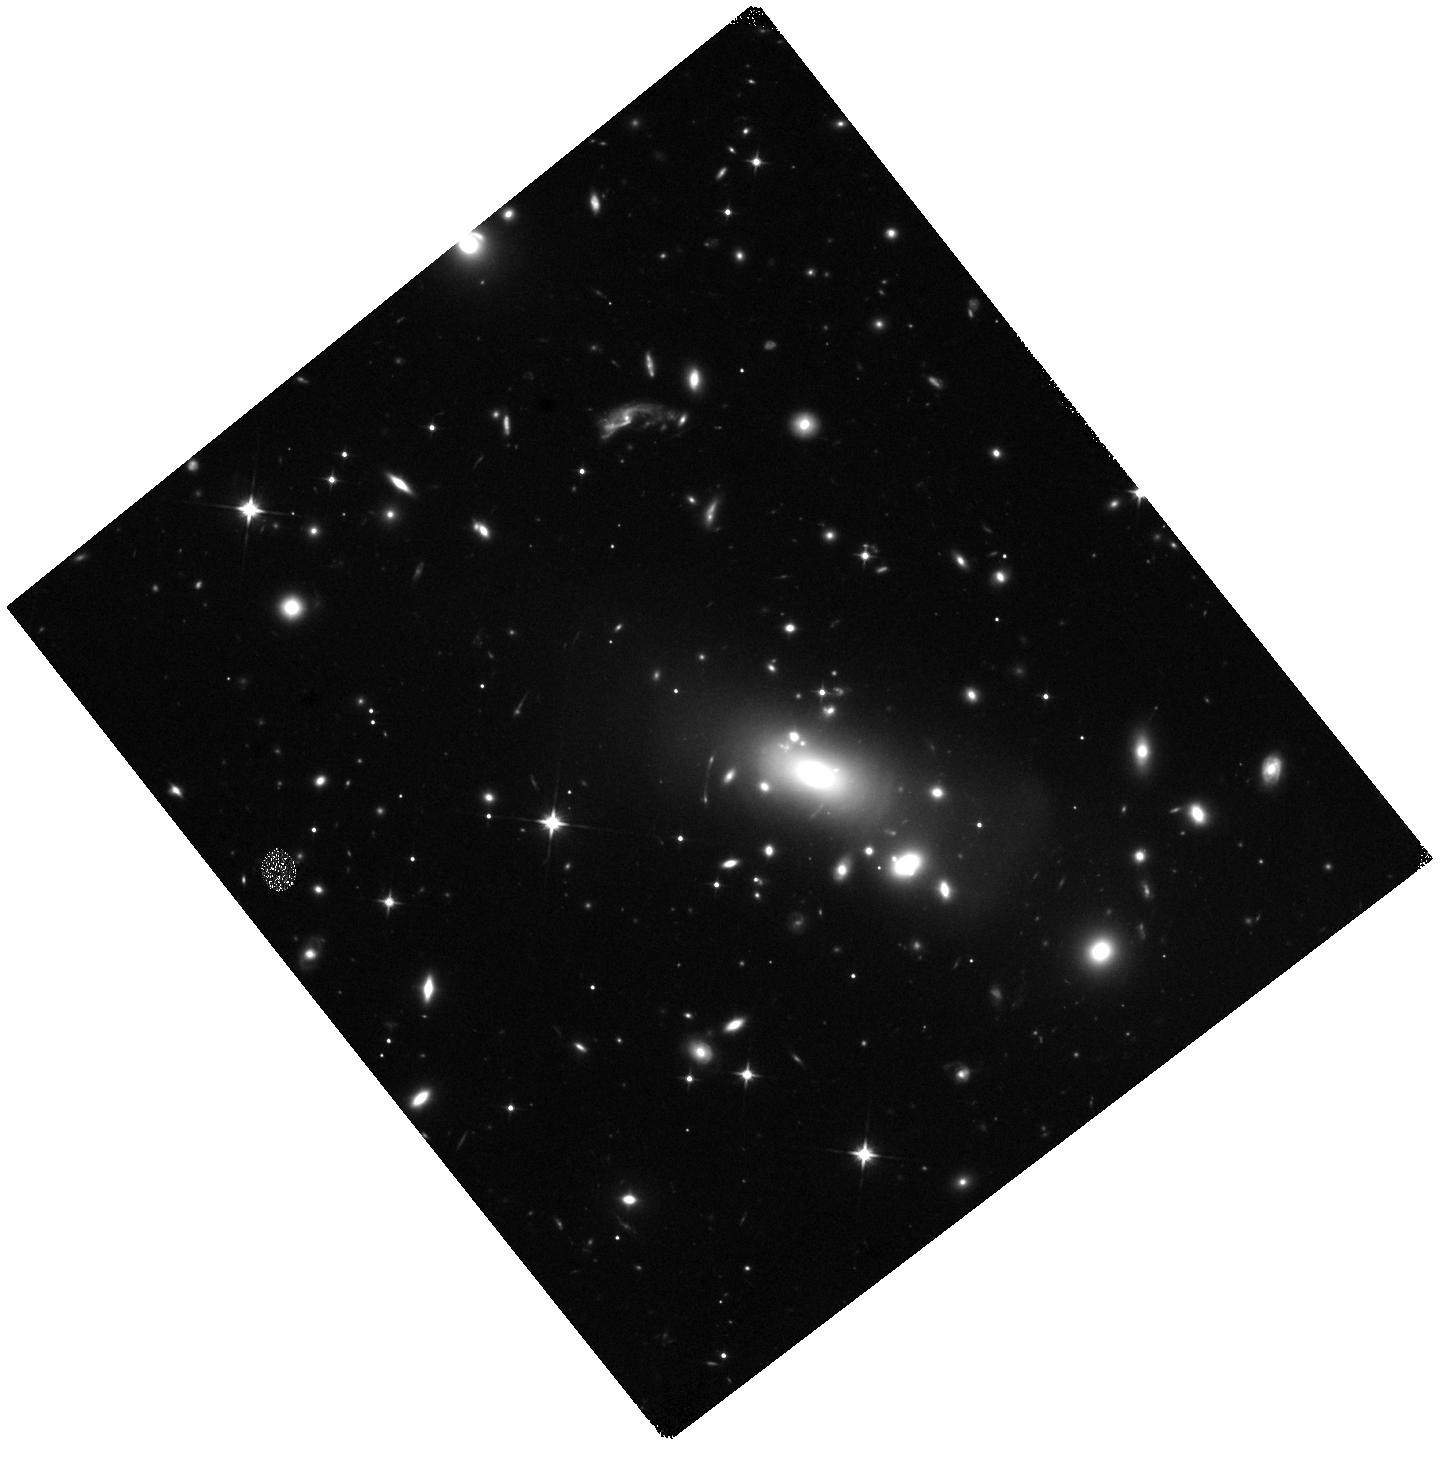
Target: LENSED-SN-1. Instrument: WFC3/IR. Filter: F110W. Exposure: 18 min. Observation ID: hst_16264_14_wfc3_ir_f110w_iebc14

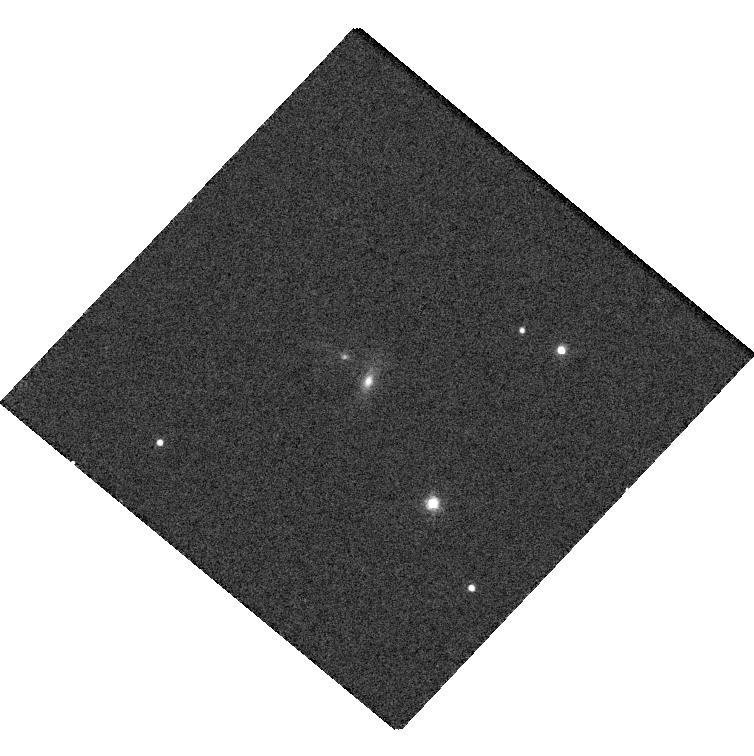
Target: SNZWICKY. Instrument: WFC3/UVIS. Filter: F625W. Exposure: 5 min. Observation ID: hst_16264_17_wfc3_uvis_f625w_iebc17

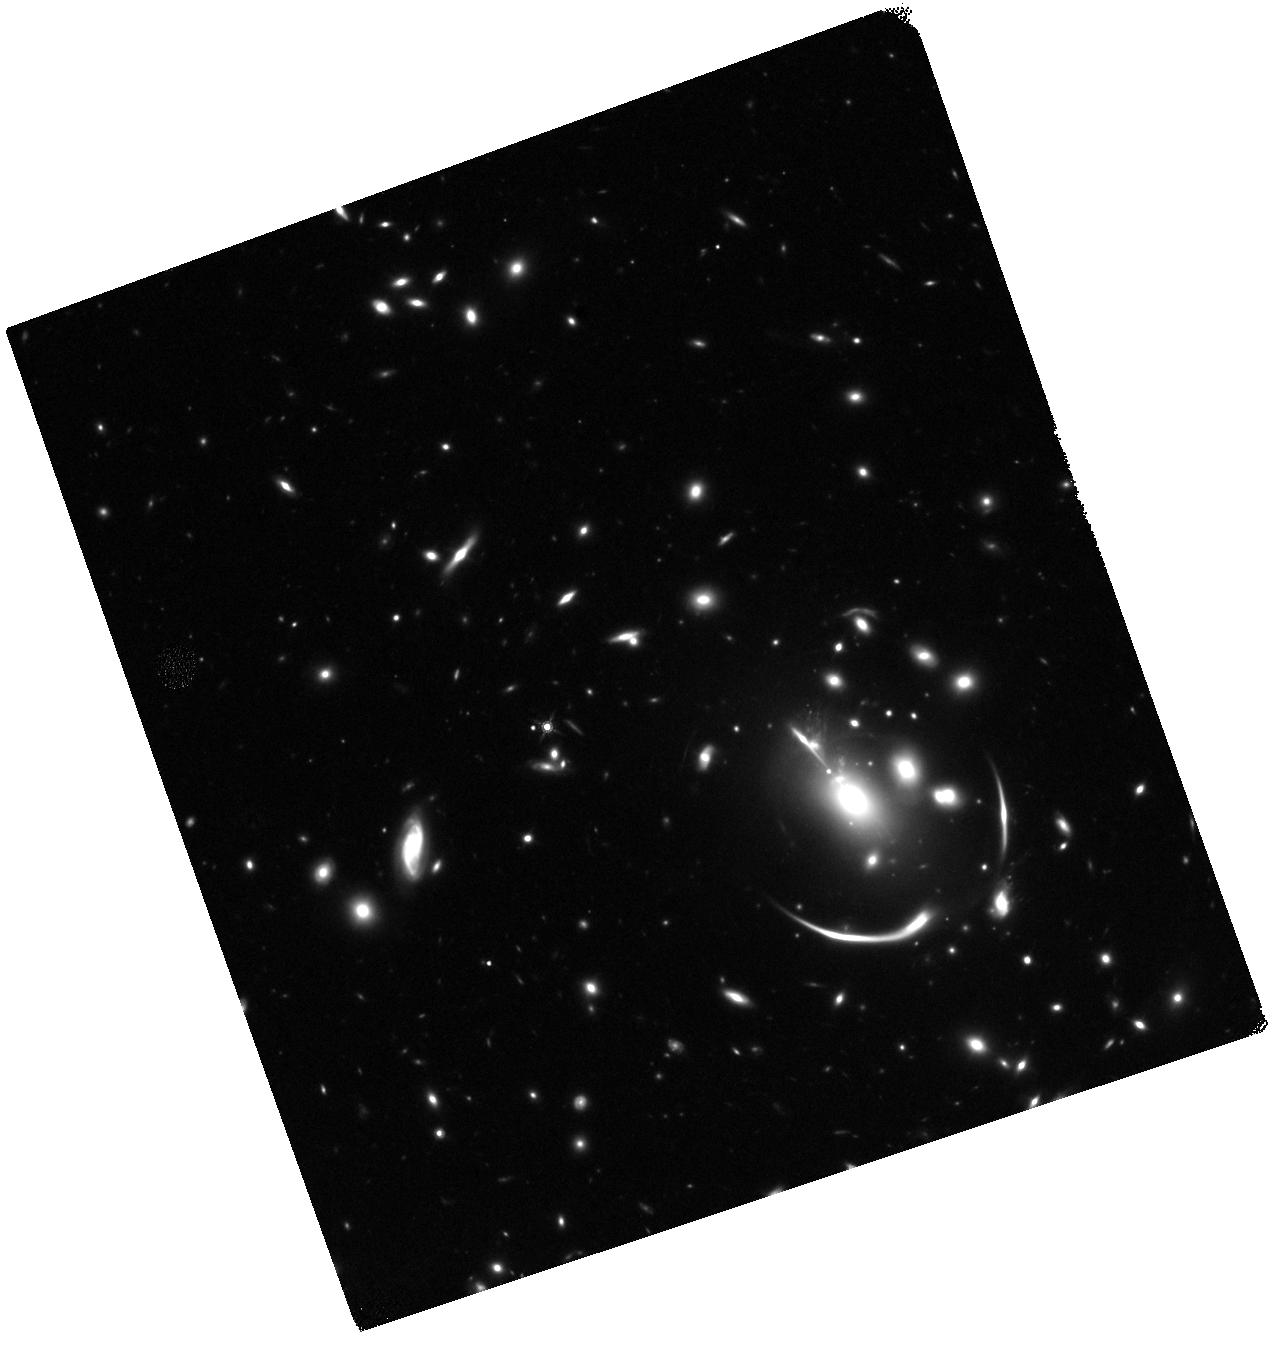
Target: REQUIEM2-TARGET. Instrument: WFC3/IR. Filter: F160W. Exposure: 38 min. Observation ID: hst_16264_31_wfc3_ir_f160w_iebc31

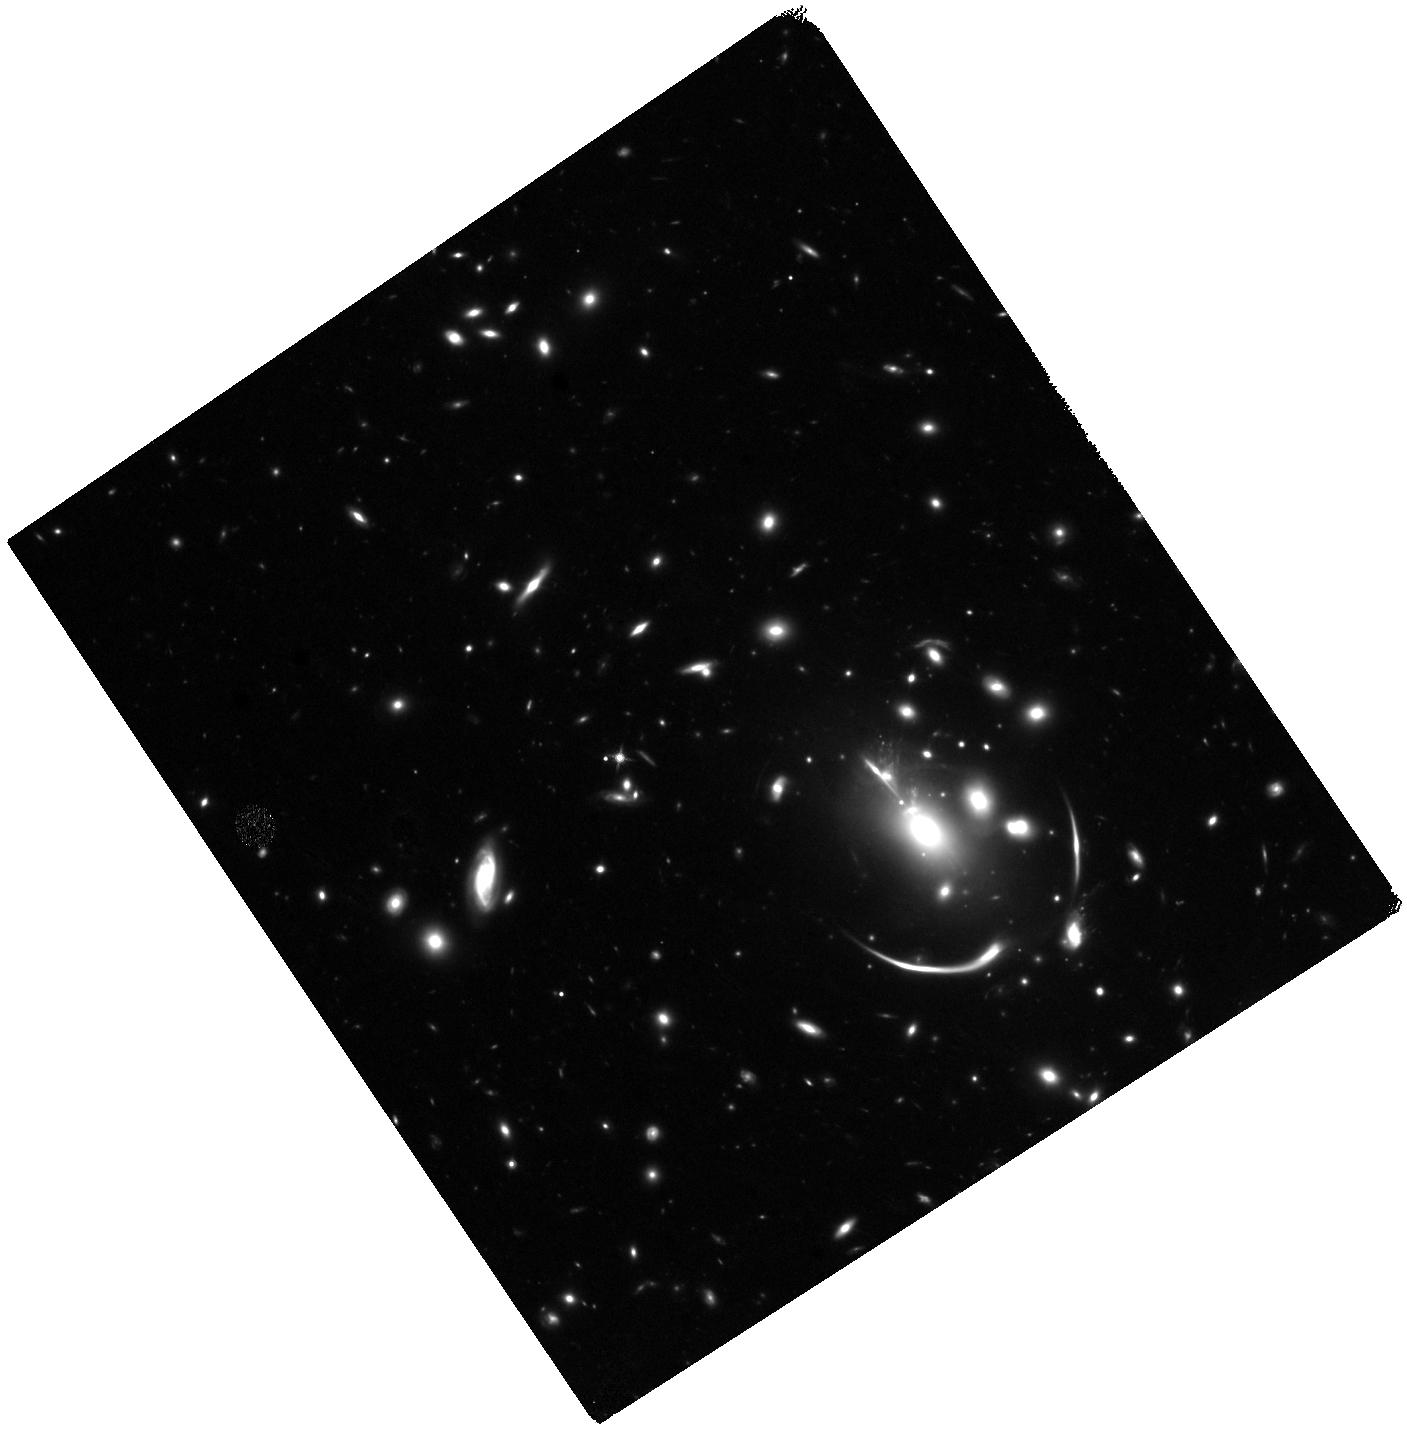
Target: REQUIEM2-TARGET. Instrument: WFC3/IR. Filter: F125W. Exposure: 1.3 h. Observation ID: hst_16264_32_wfc3_ir_f125w_iebc32

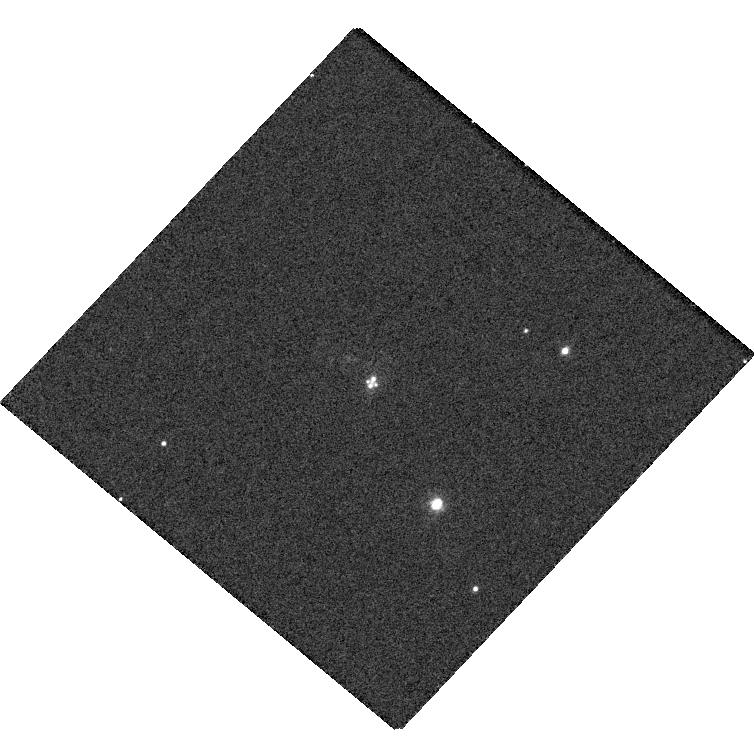
Target: SNZWICKY. Instrument: WFC3/UVIS. Filter: F475W. Exposure: 6 min. Observation ID: hst_16264_16_wfc3_uvis_f475w_iebc16

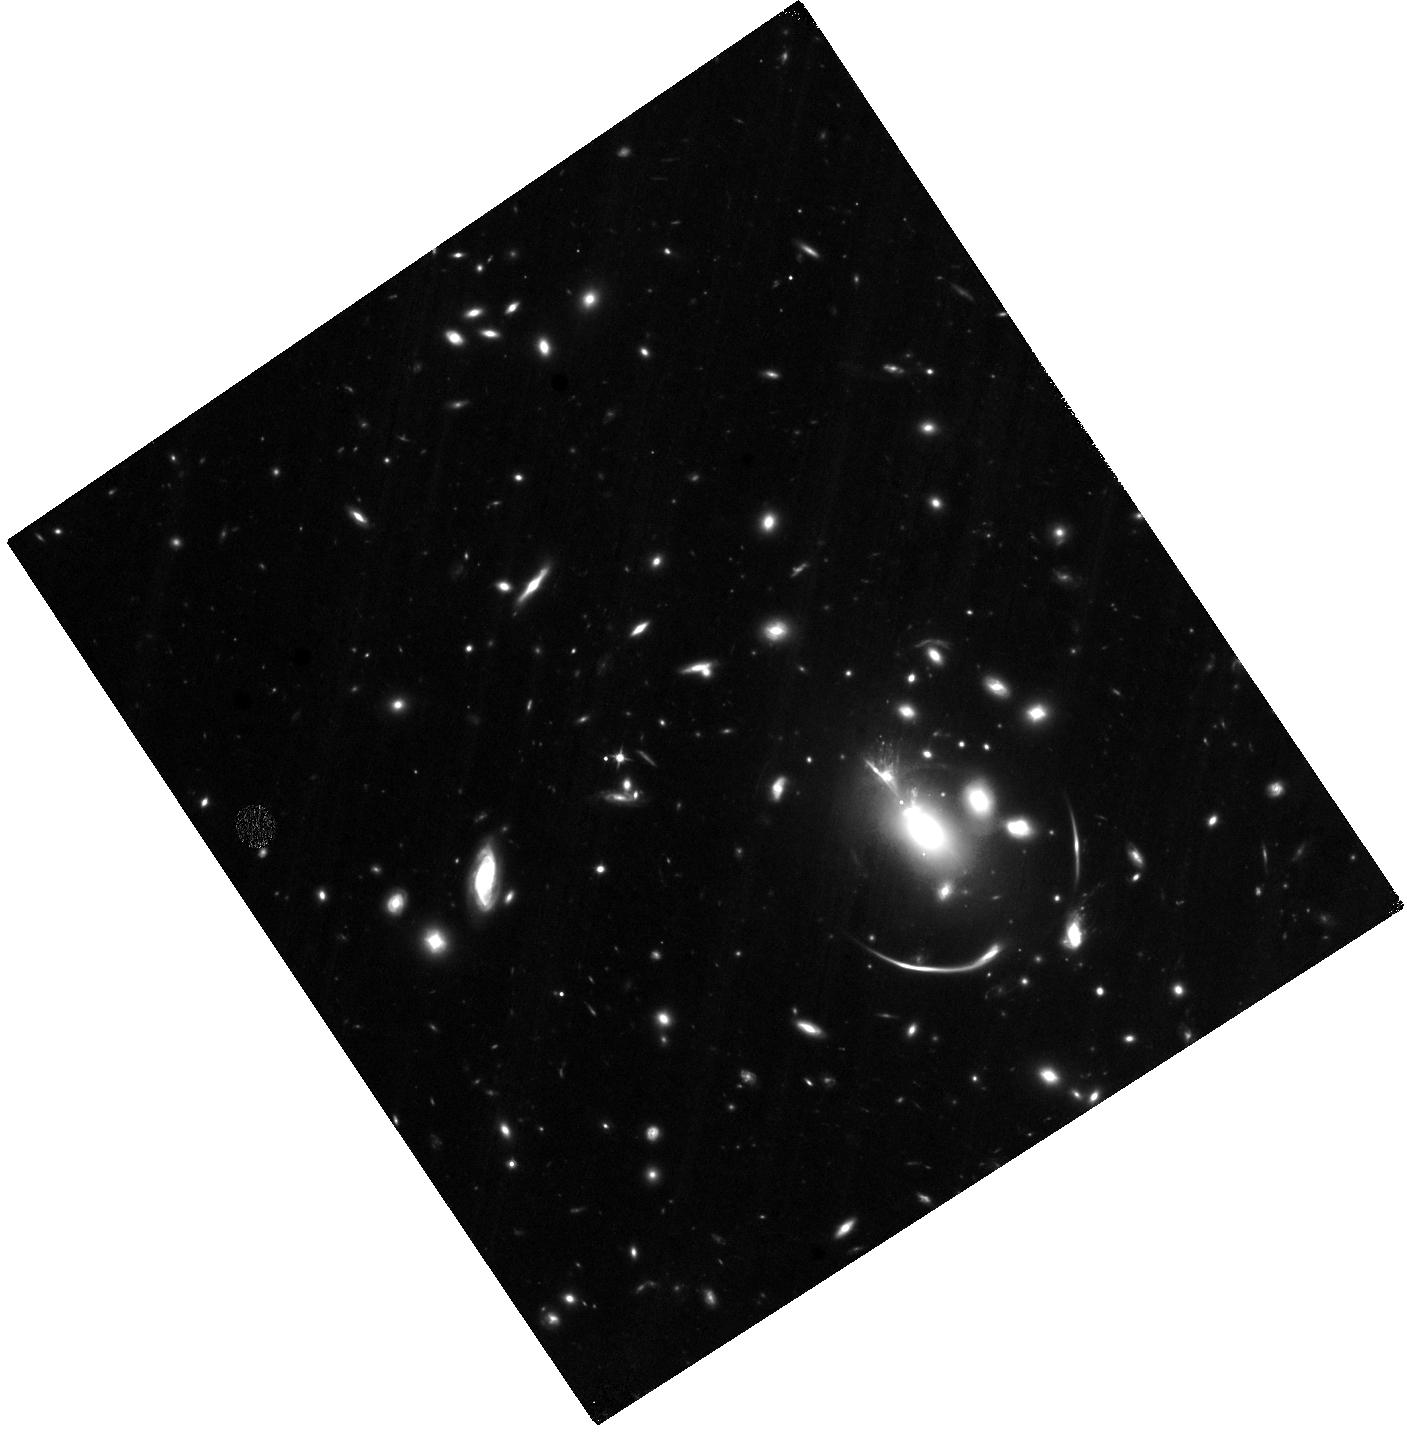
Target: REQUIEM2-TARGET. Instrument: WFC3/IR. Filter: F105W. Exposure: 2.6 h. Observation ID: hst_16264_32_wfc3_ir_f105w_iebc32

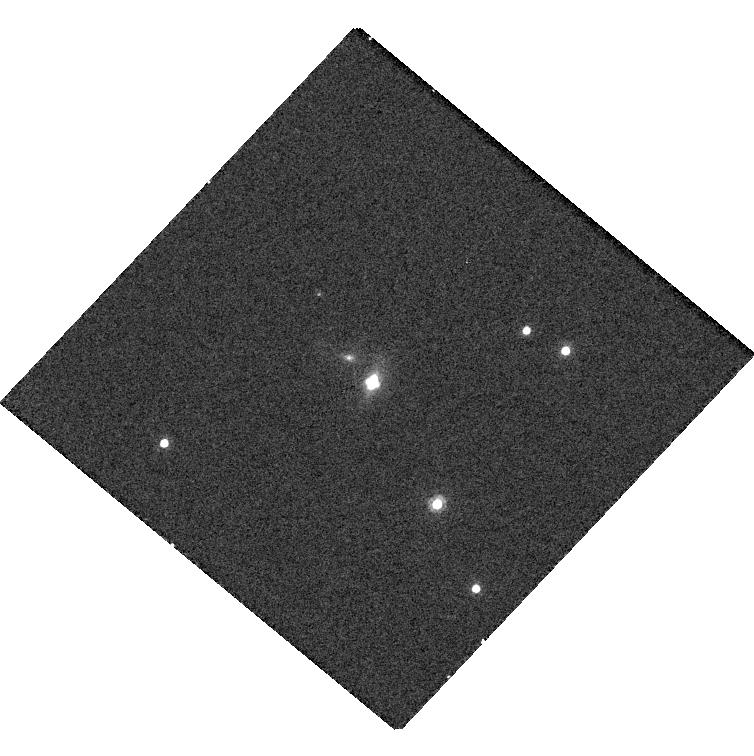
Target: SNZWICKY. Instrument: WFC3/UVIS. Filter: F814W. Exposure: 5 min. Observation ID: hst_16264_16_wfc3_uvis_f814w_iebc16

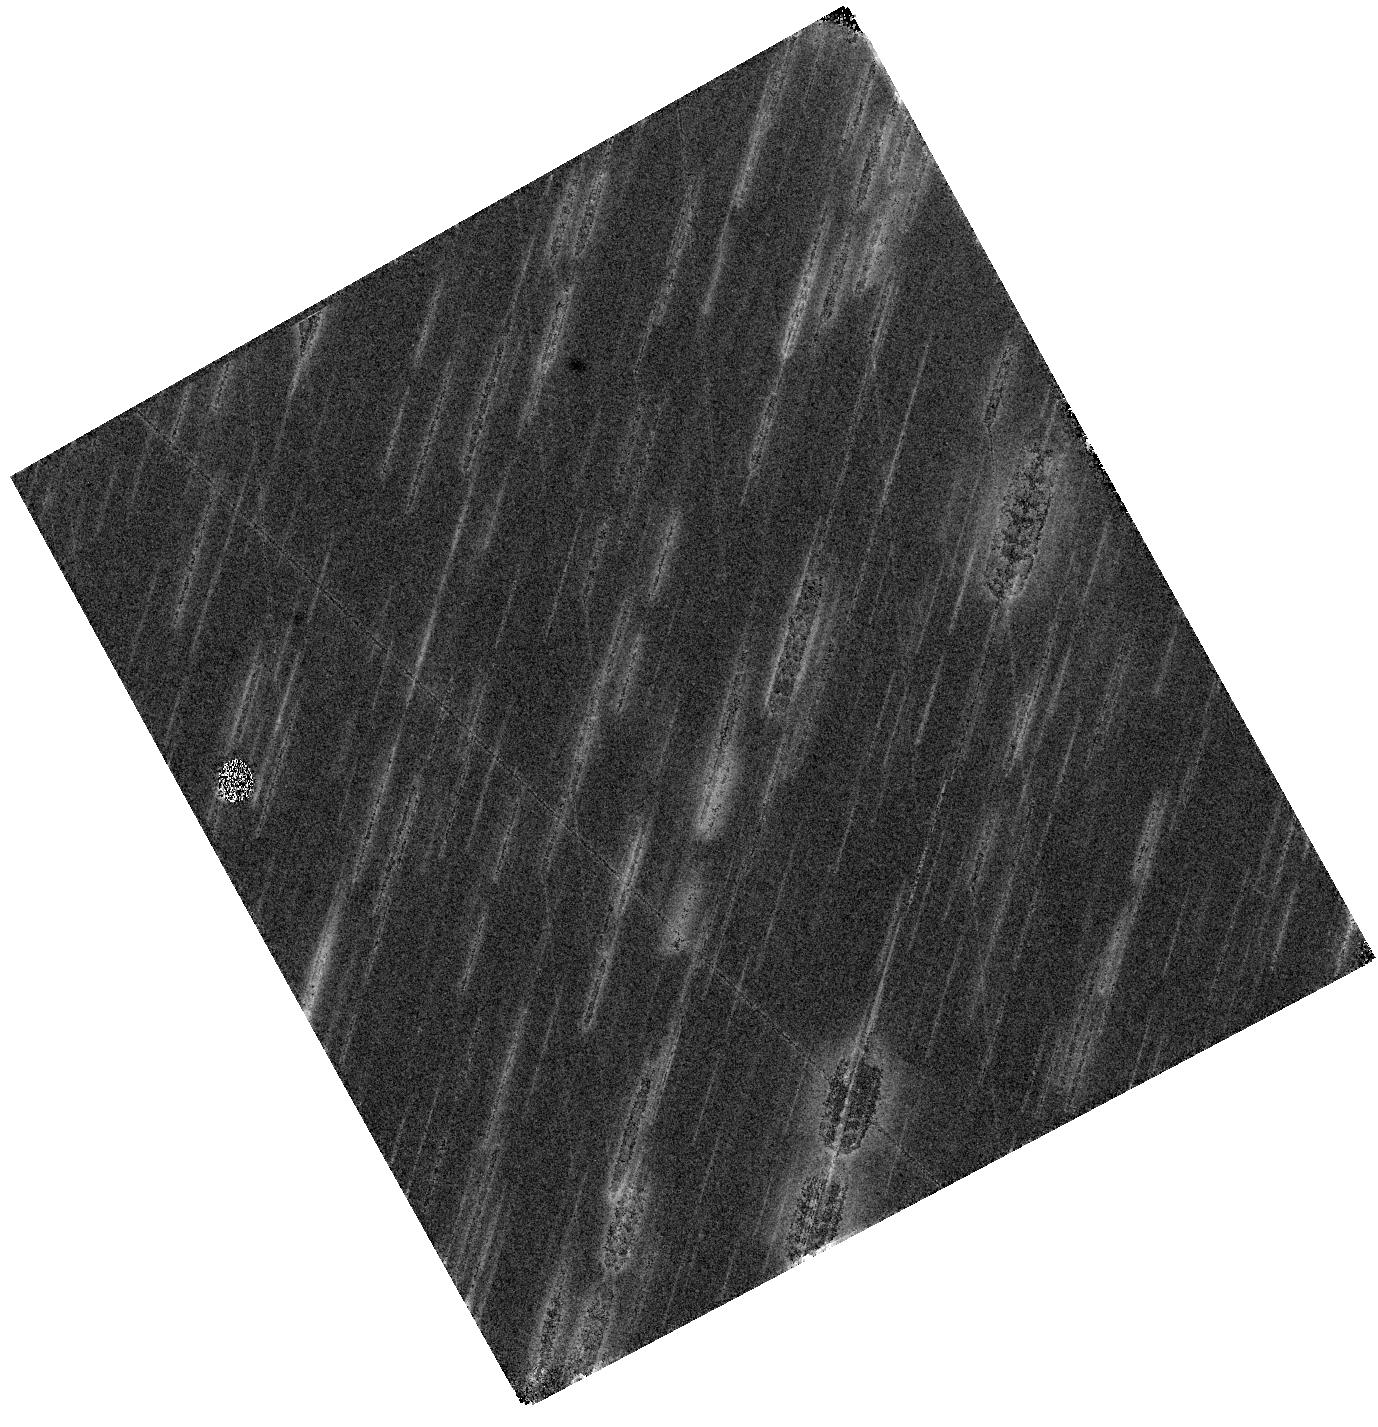
Target: LENSED-SN-1. Instrument: WFC3/IR. Filter: F160W. Exposure: 18 min. Observation ID: hst_16264_18_wfc3_ir_f160w_iebc18

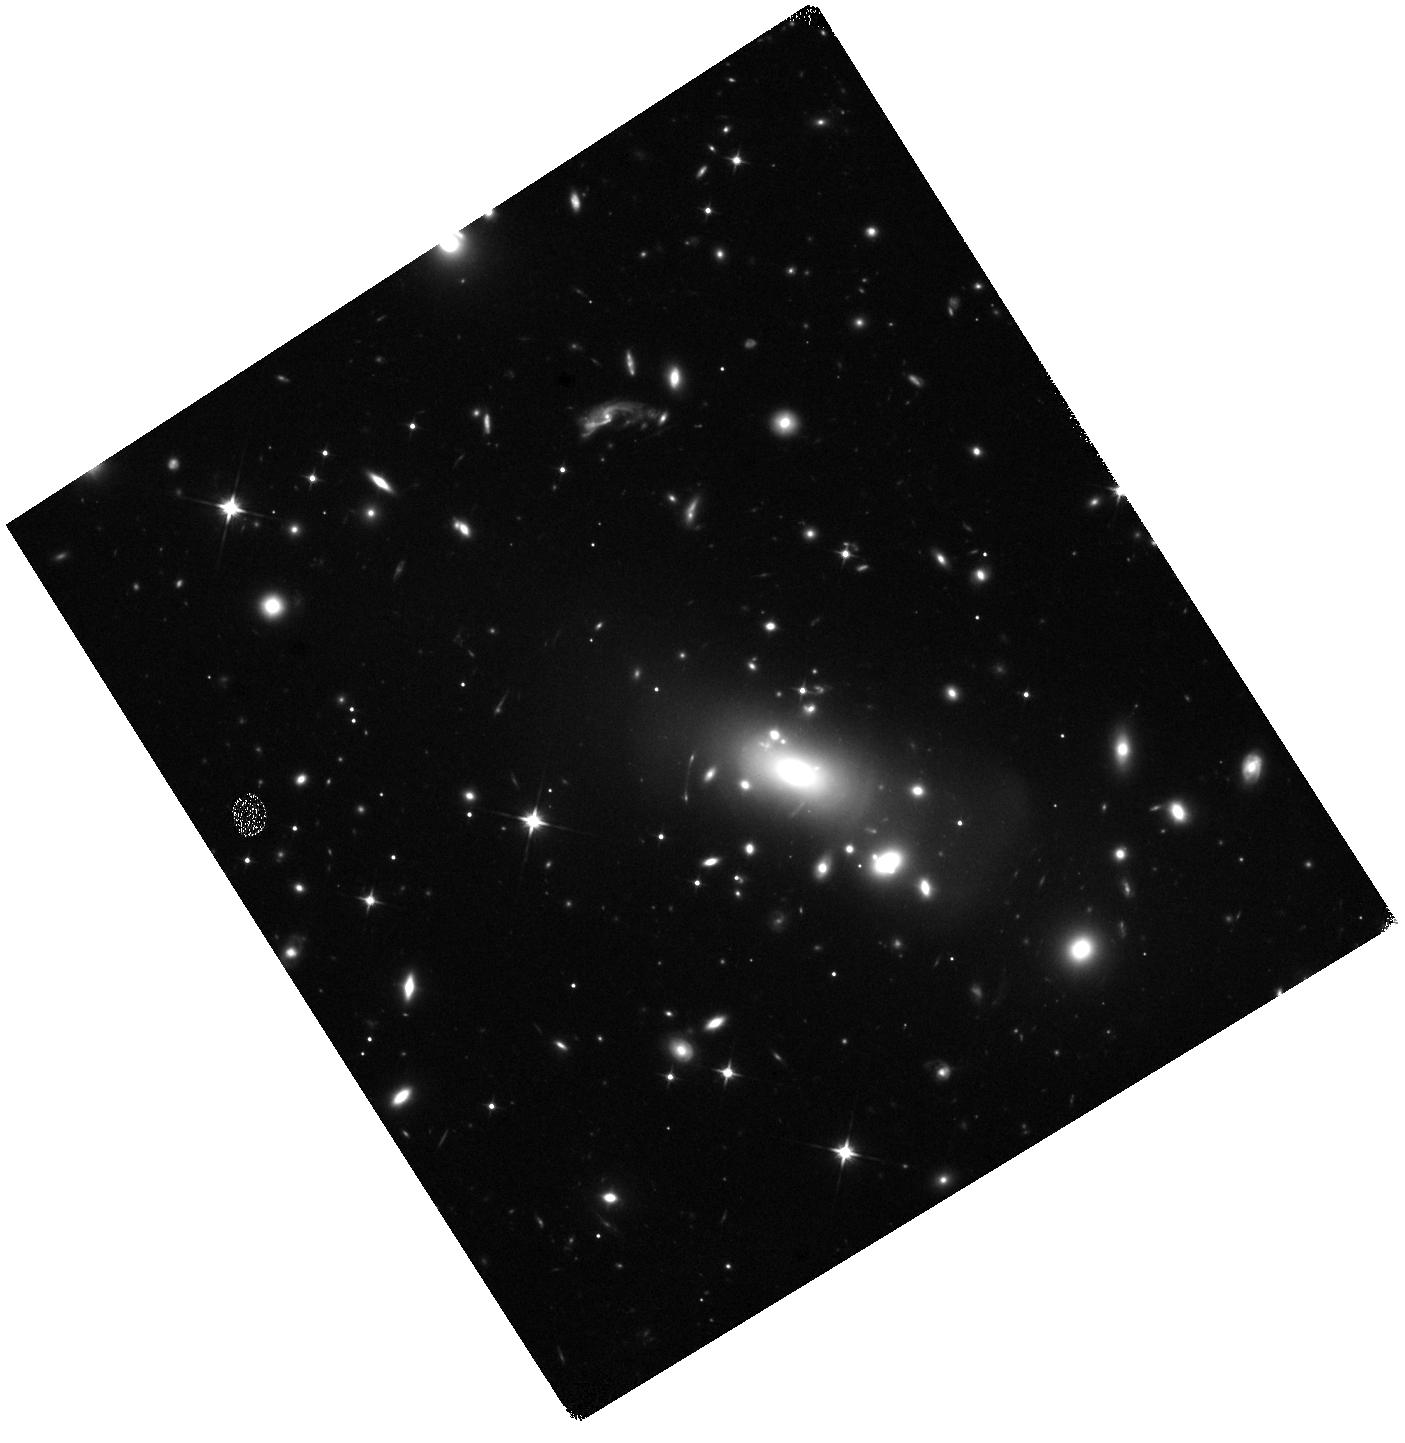
Target: LENSED-SN-1. Instrument: WFC3/IR. Filter: F110W. Exposure: 18 min. Observation ID: hst_16264_15_wfc3_ir_f110w_iebc15

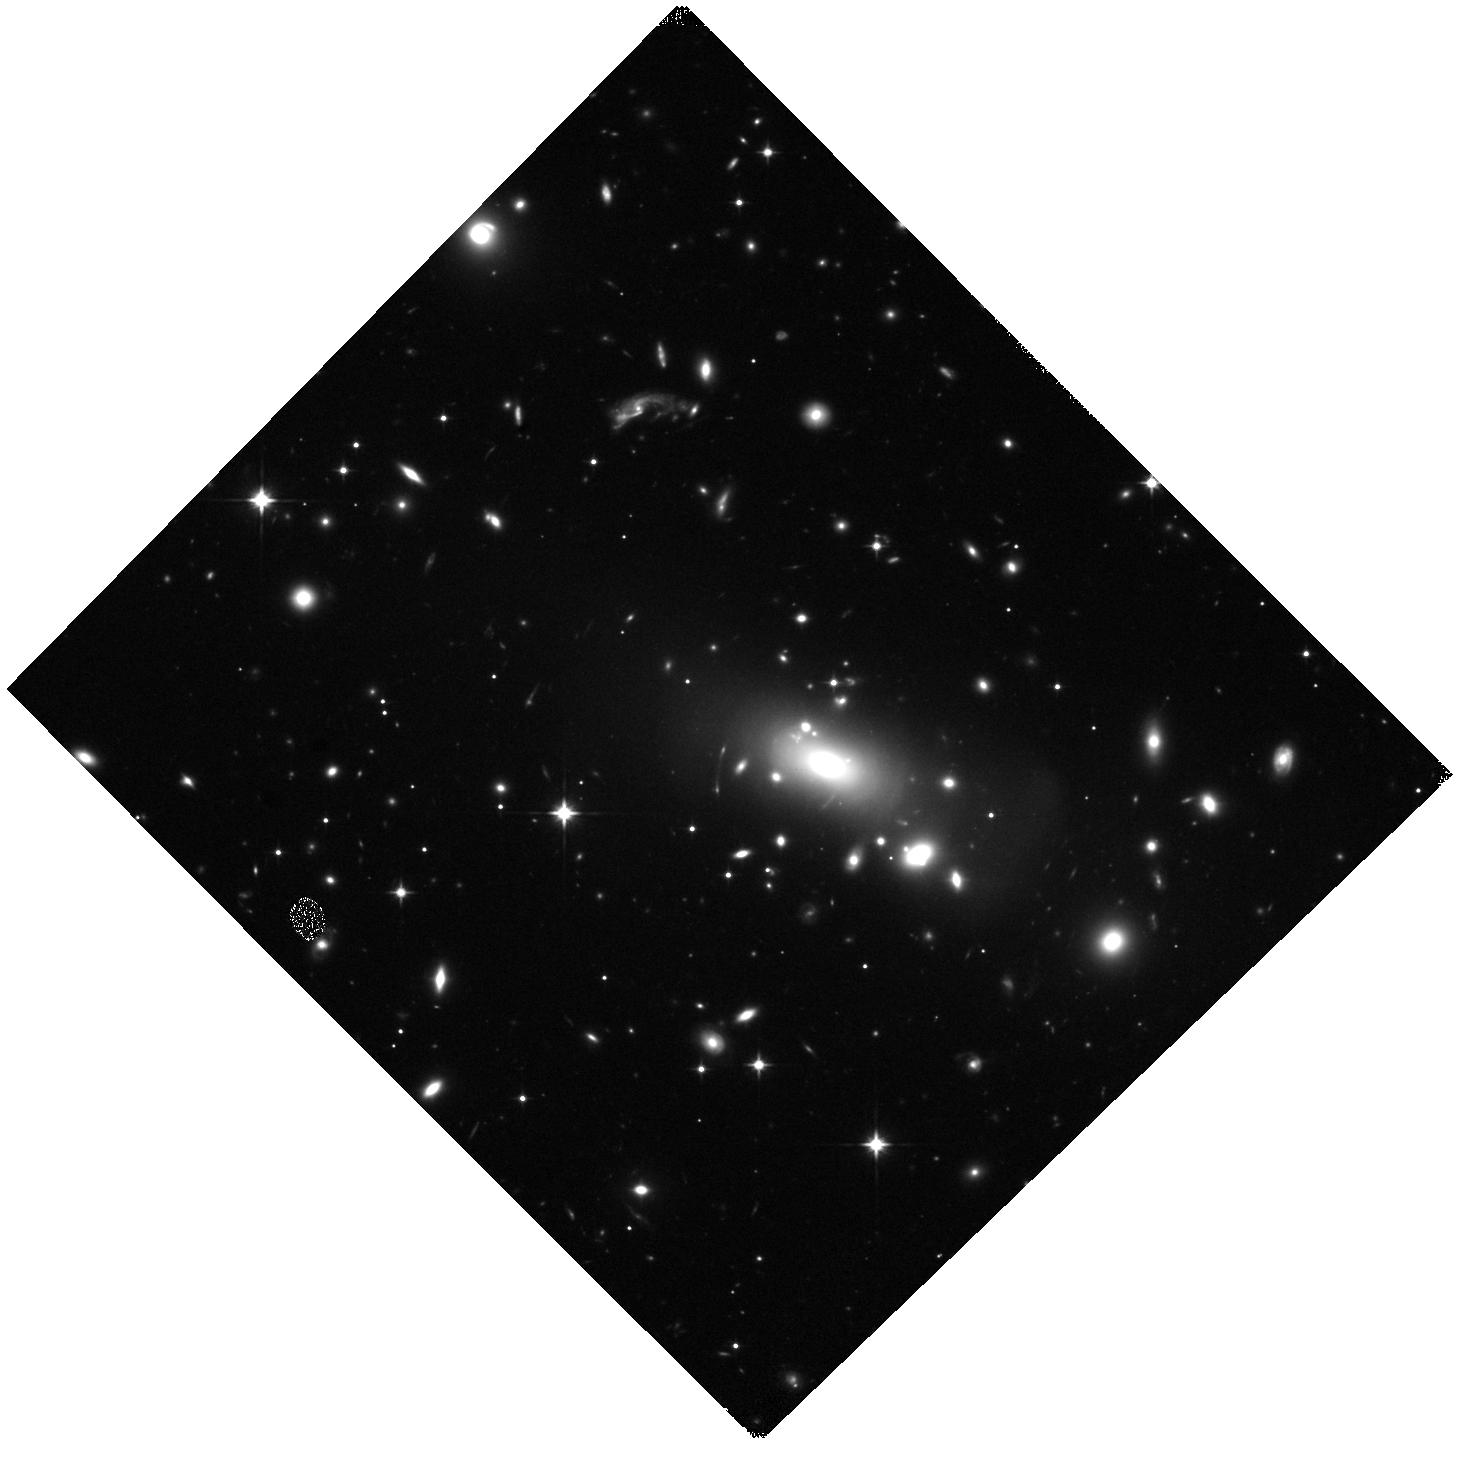
Target: LENSED-SN-1. Instrument: WFC3/IR. Filter: F110W. Exposure: 18 min. Observation ID: hst_16264_12_wfc3_ir_f110w_iebc12

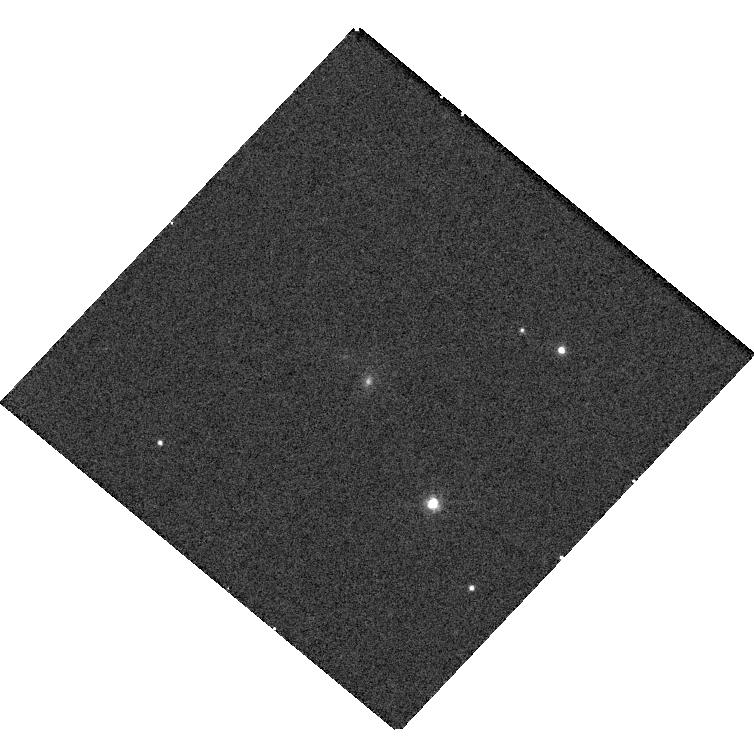
Target: SNZWICKY. Instrument: WFC3/UVIS. Filter: F475W. Exposure: 6 min. Observation ID: hst_16264_17_wfc3_uvis_f475w_iebc17

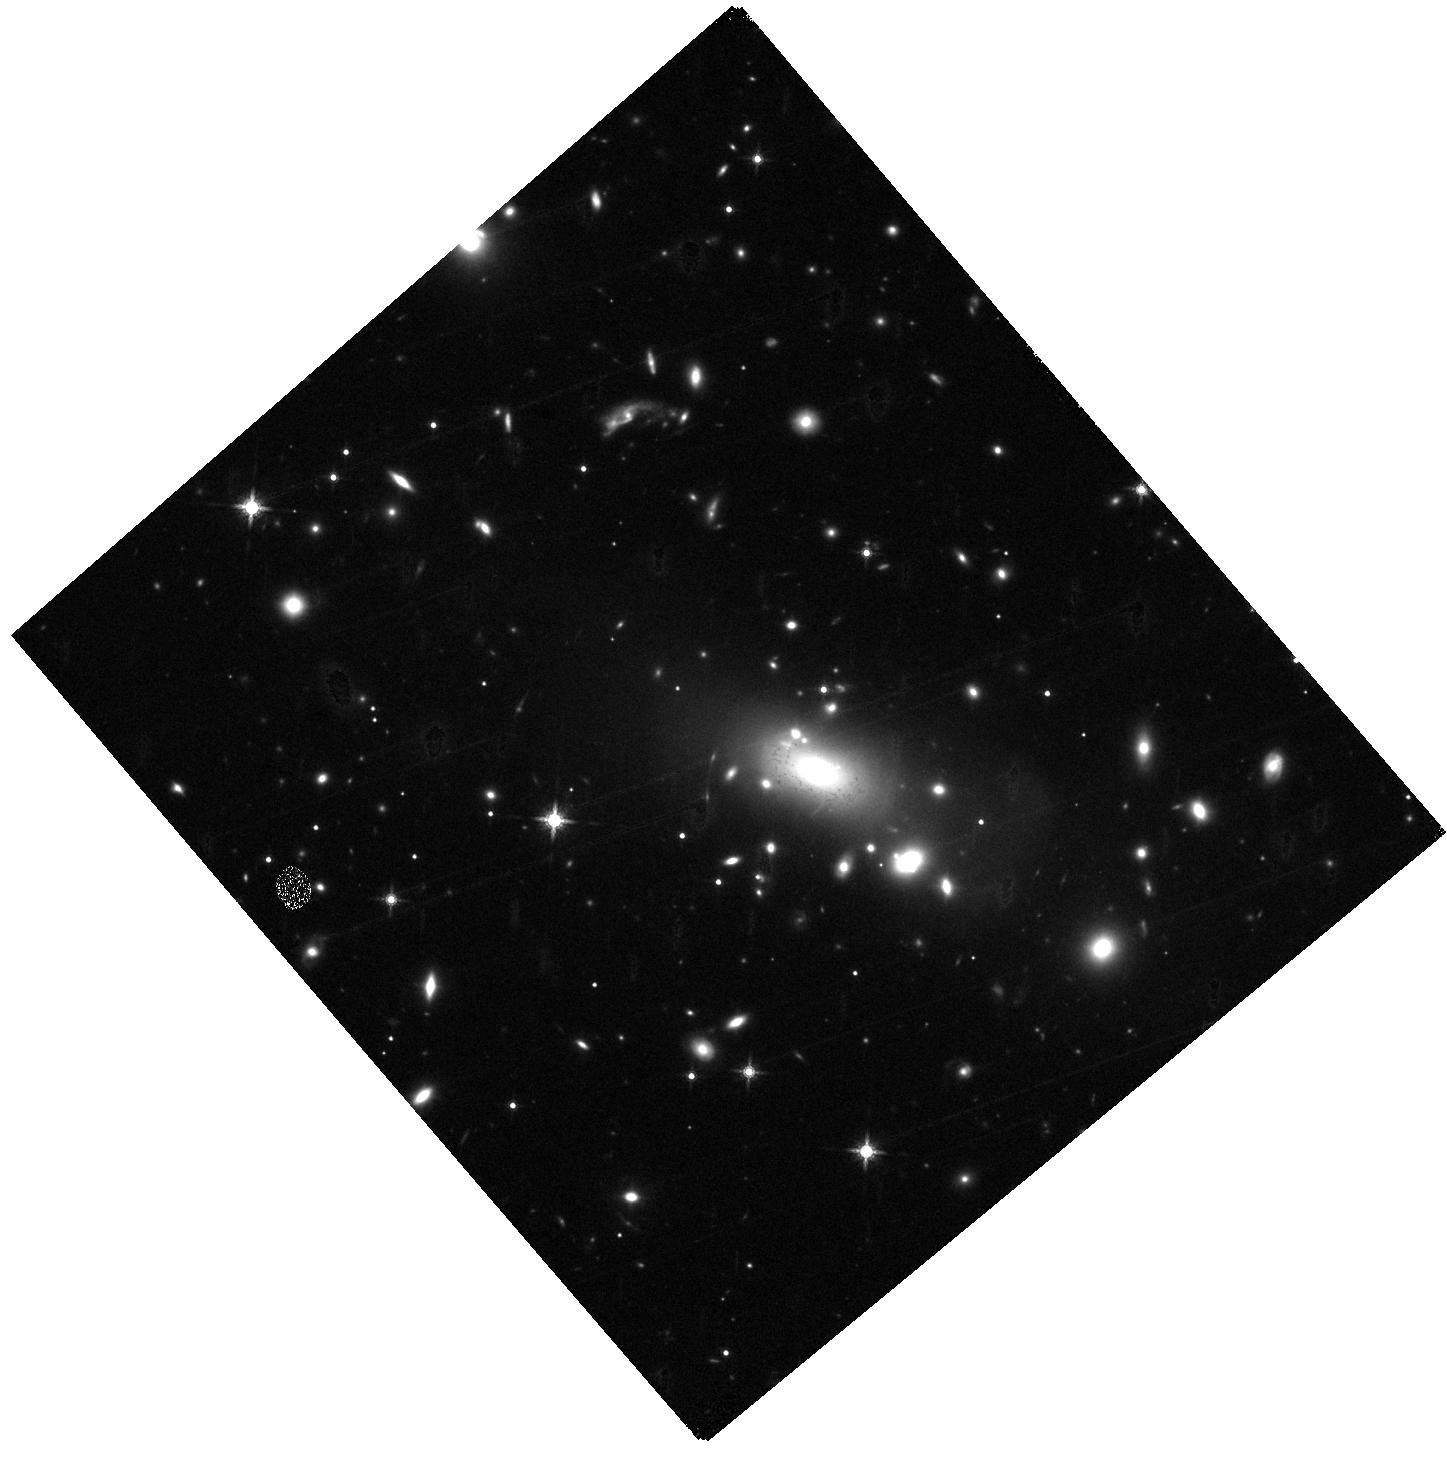
Target: LENSED-SN-1. Instrument: WFC3/IR. Filter: F160W. Exposure: 18 min. Observation ID: hst_16264_13_wfc3_ir_f160w_iebc13

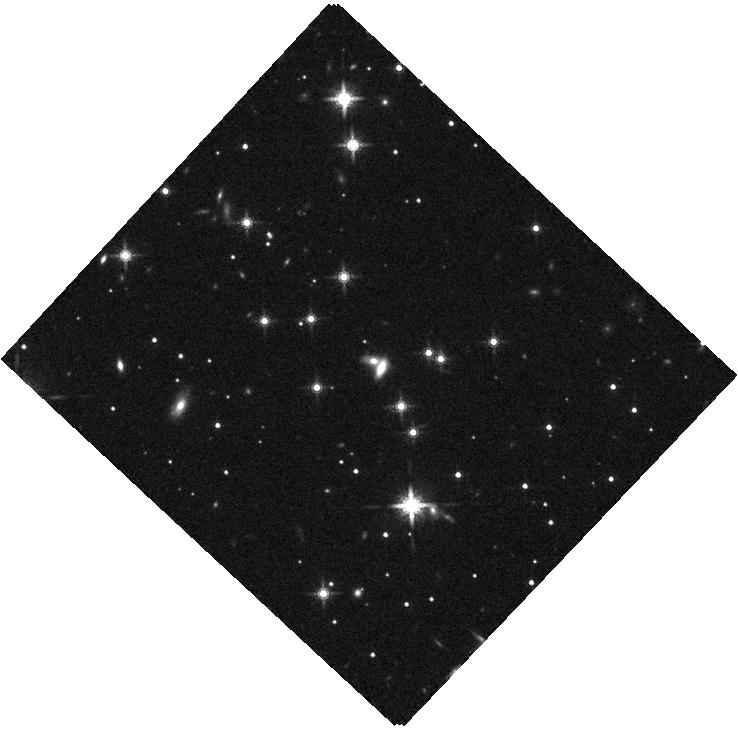
Target: SNZWICKY. Instrument: WFC3/IR. Filter: F160W. Exposure: 10 min. Observation ID: hst_16264_17_wfc3_ir_f160w_iebc17

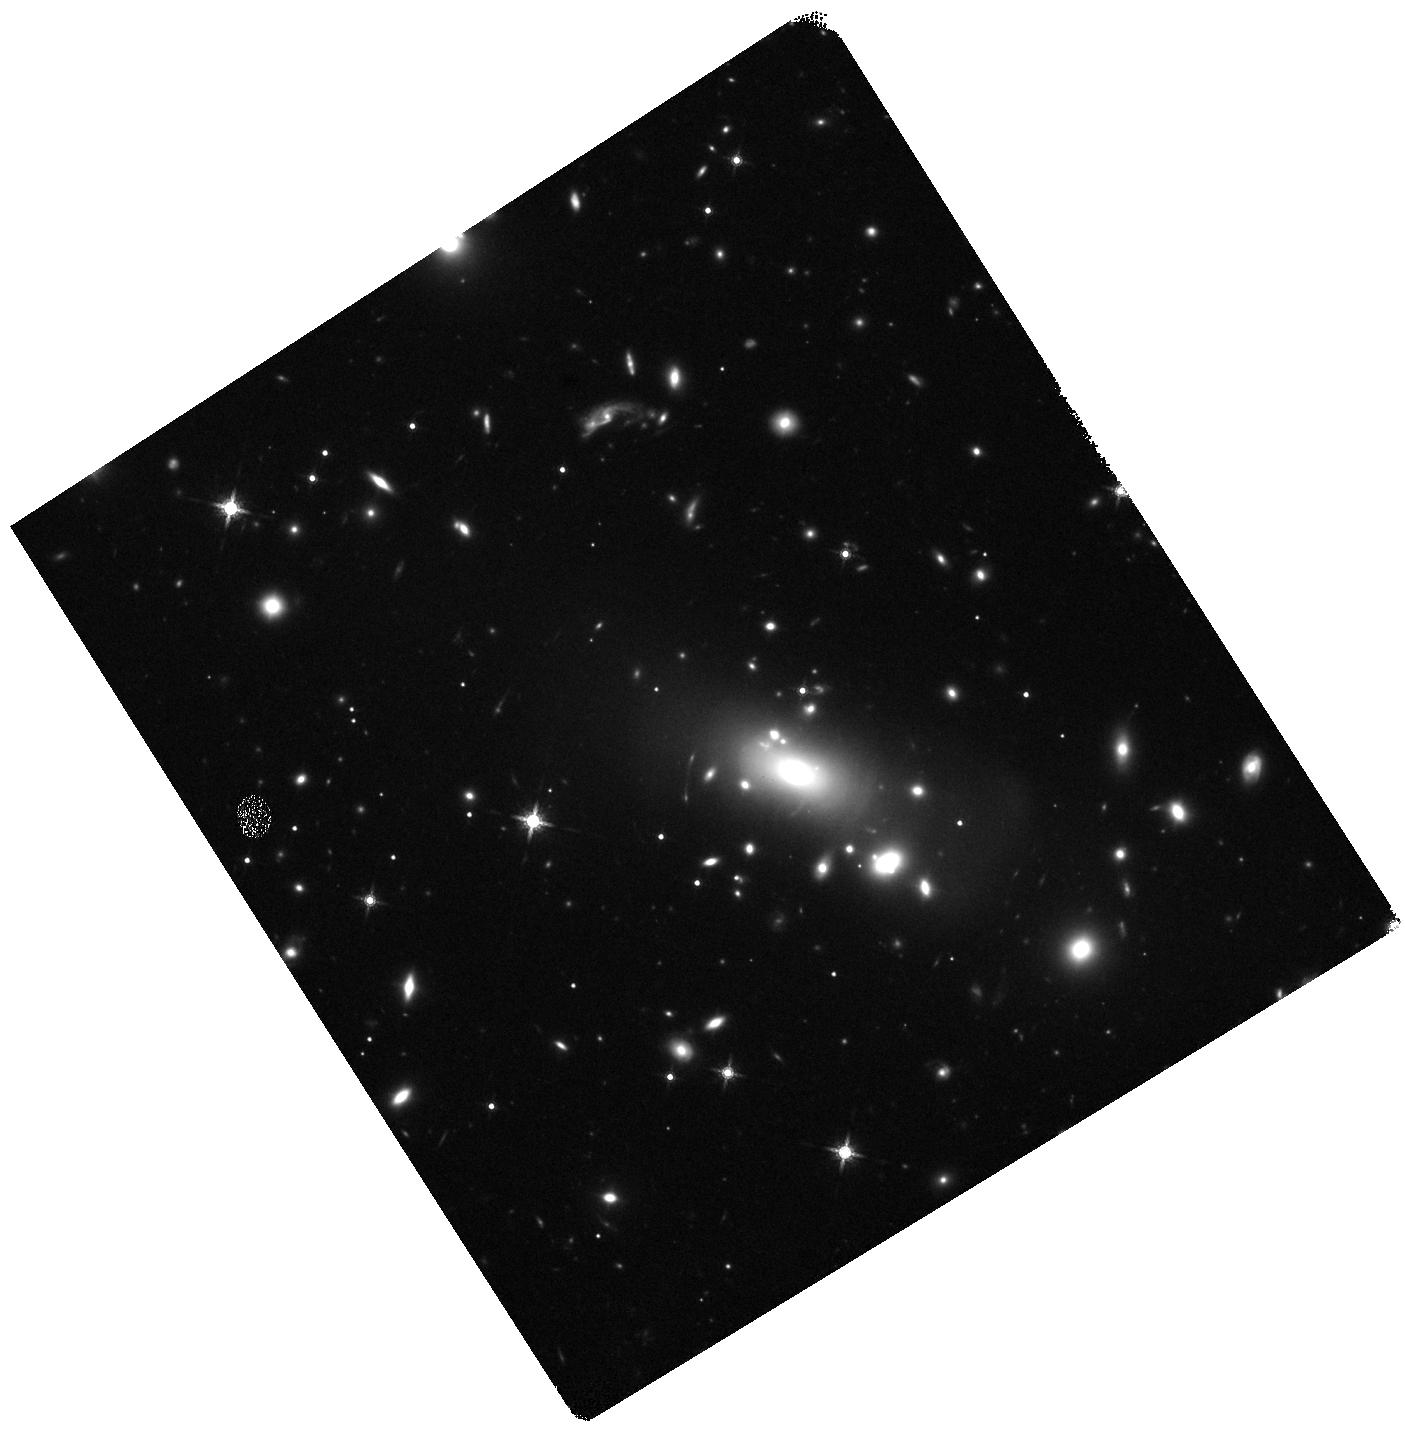
Target: LENSED-SN-1. Instrument: WFC3/IR. Filter: F160W. Exposure: 18 min. Observation ID: hst_16264_15_wfc3_ir_f160w_iebc15

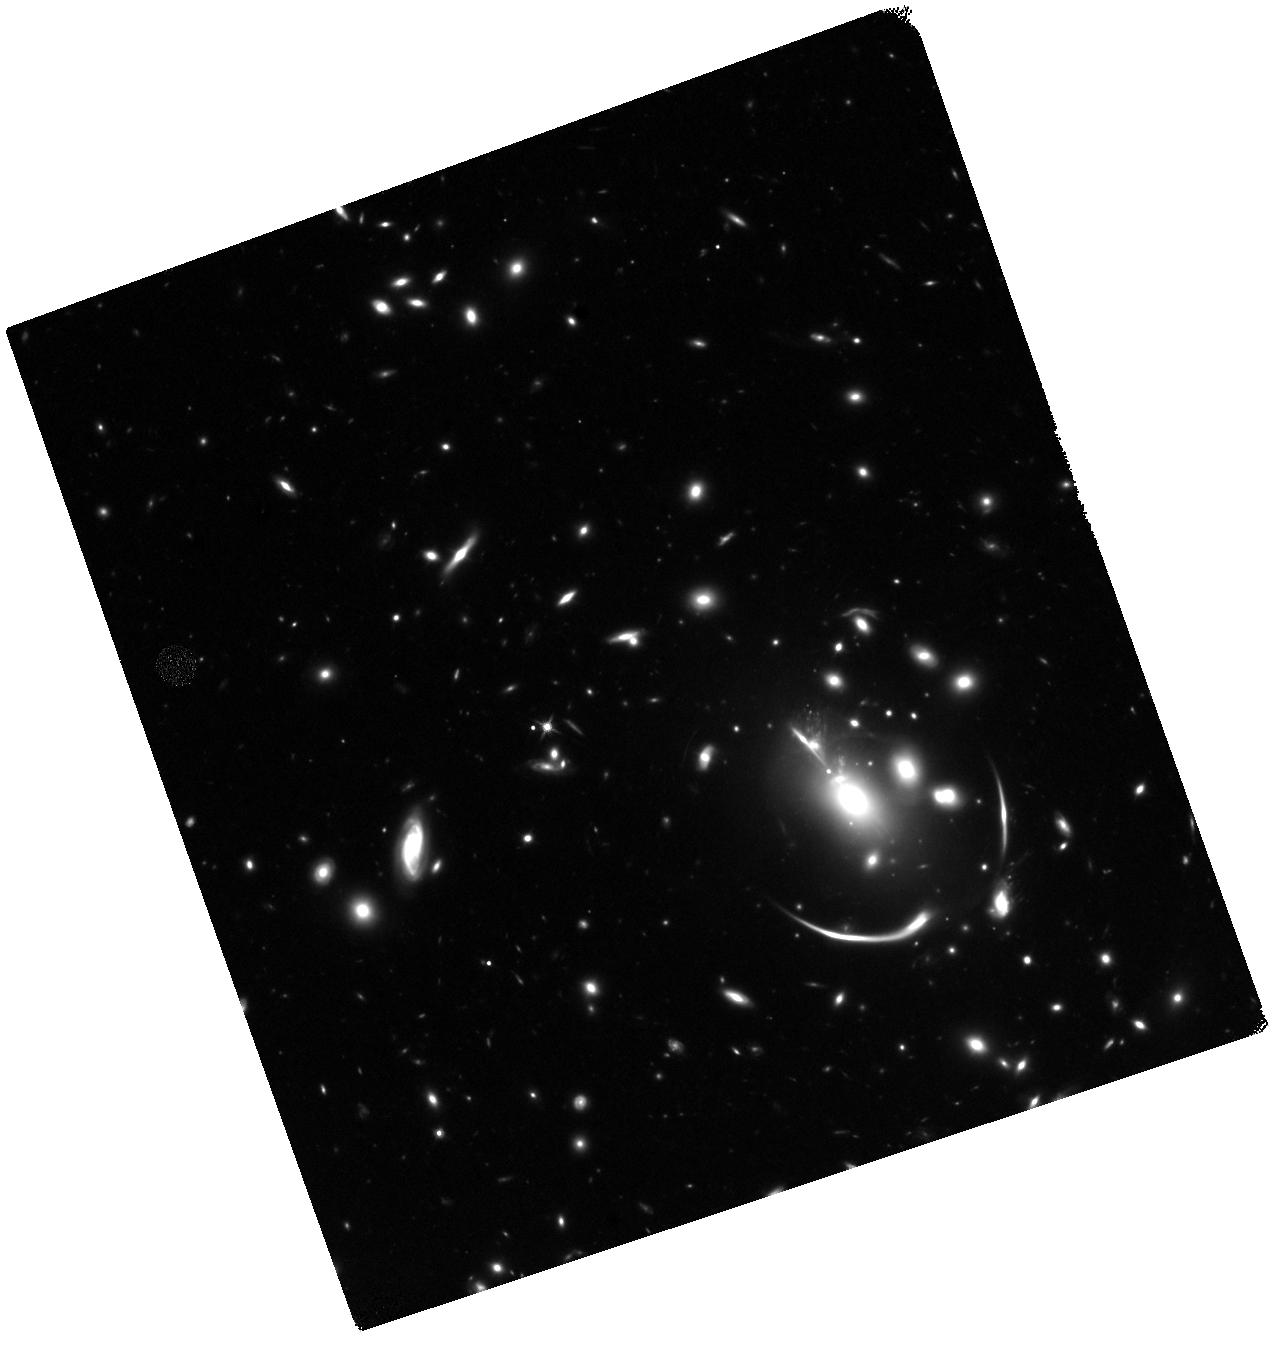
Target: REQUIEM2-TARGET. Instrument: WFC3/IR. Filter: F125W. Exposure: 1.3 h. Observation ID: hst_16264_31_wfc3_ir_f125w_iebc31

LensWatch: Time Delay Measurement of a Multiply-Imaged Supernova (PI: Pierel, Justin)

By measuring the time delay between any pair of gravitationally lensed images, we can constrain the expansion rate of the universe and test dark energy models. Variable quasars have been used in this way with great success, and it is now possible to extend this technique to gravitationally lensed supernovae (SNe). These targets are especially promising because their predictable light curves can deliver precise time delay measurements in a relatively short period. Existing surveys have a realistic chance of discovering at least one new lensed SN within the next 1-3 years. This long-term target of opportunity program will provide the high-resolution follow-up imaging that is critical for measuring a lensed SN time delay. This program will enable a time delay measurement with uncertainty of approximately +-3 days, leading to a new measurement of H0 with a precision of 5-10% for a flat LambdaCDM cosmology---comparable to the best constraints achieved with lensed quasars. Future wide-field surveys (e.g., LSST, WFIRST) could deliver hundreds of lensed SN time delays, but the sample size will be limited by follow-up resources. This pilot study is an important step to establish lensed SNe as a competitive cosmological tool in the coming wide-field survey era.